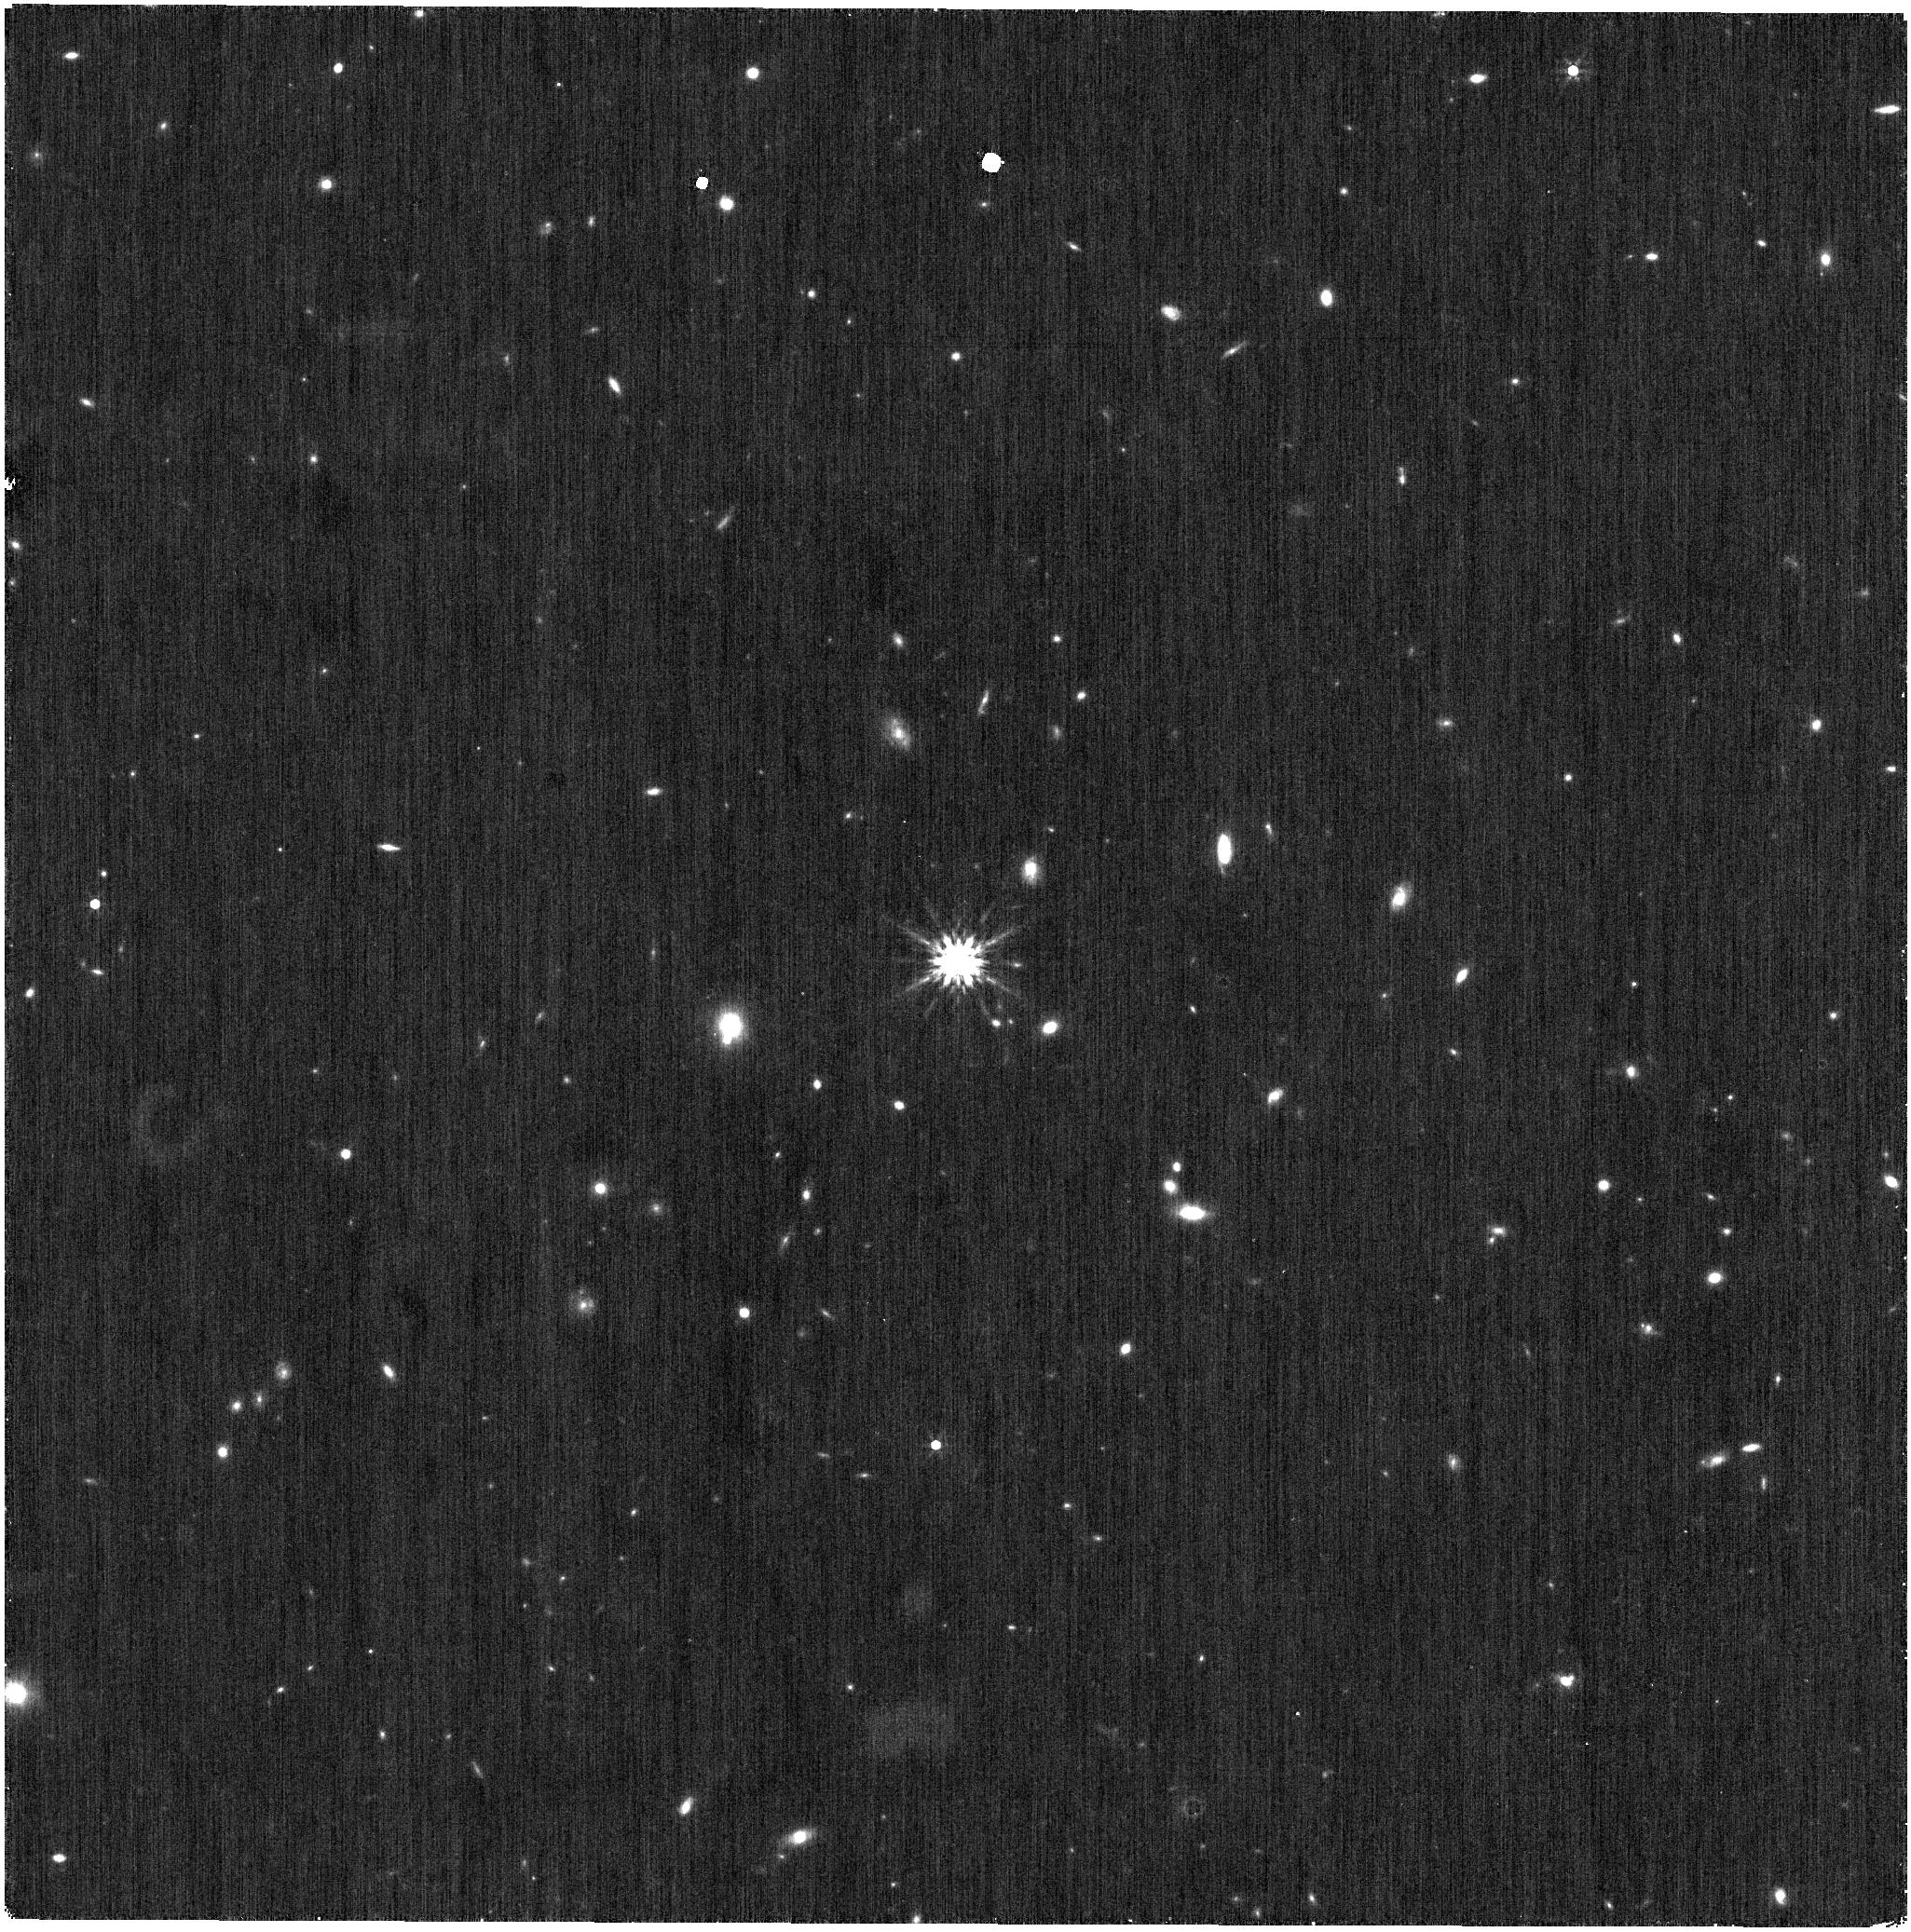
Target: CL-MELOTTE-111-AV-1898. Instrument: NIRISS. Filter: F444W. Exposure: 7 min. Observation ID: jw04470-o001_t001_niriss_clearp-f444w

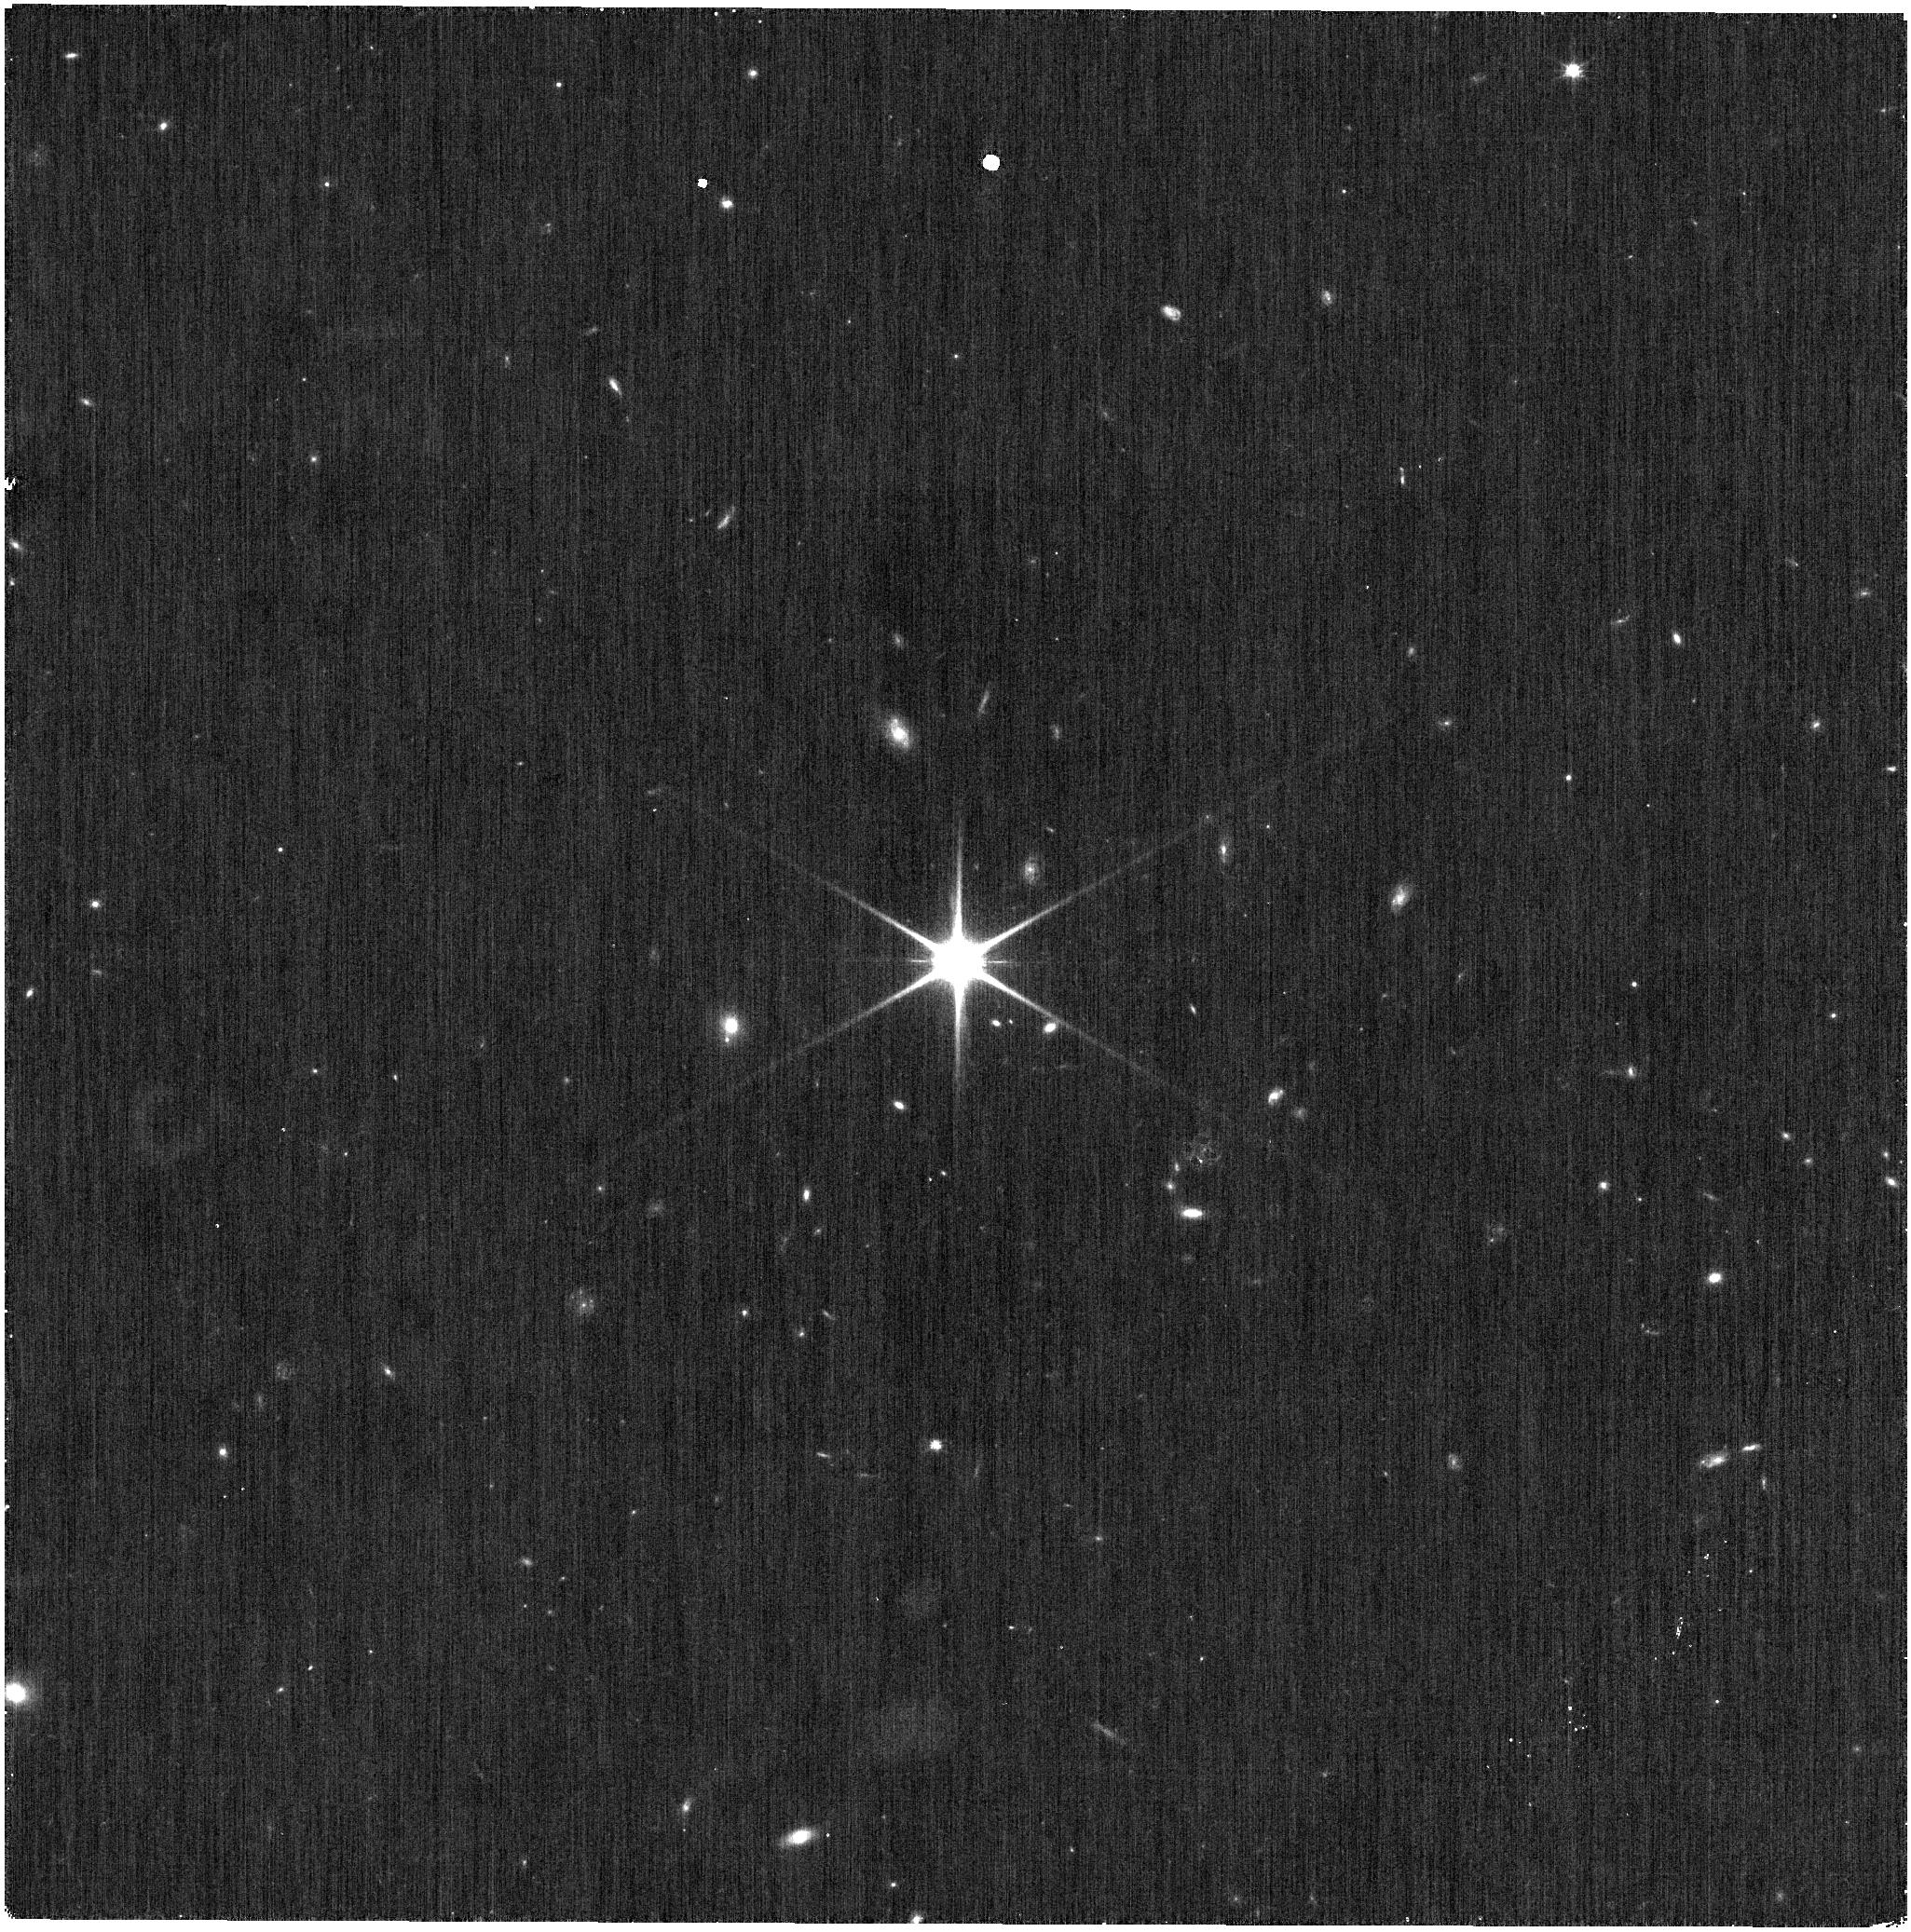
Target: CL-MELOTTE-111-AV-1898. Instrument: NIRISS. Filter: CLEAR+F115W. Exposure: 4 min. Observation ID: jw04470-o001_t001_niriss_clear-f115w

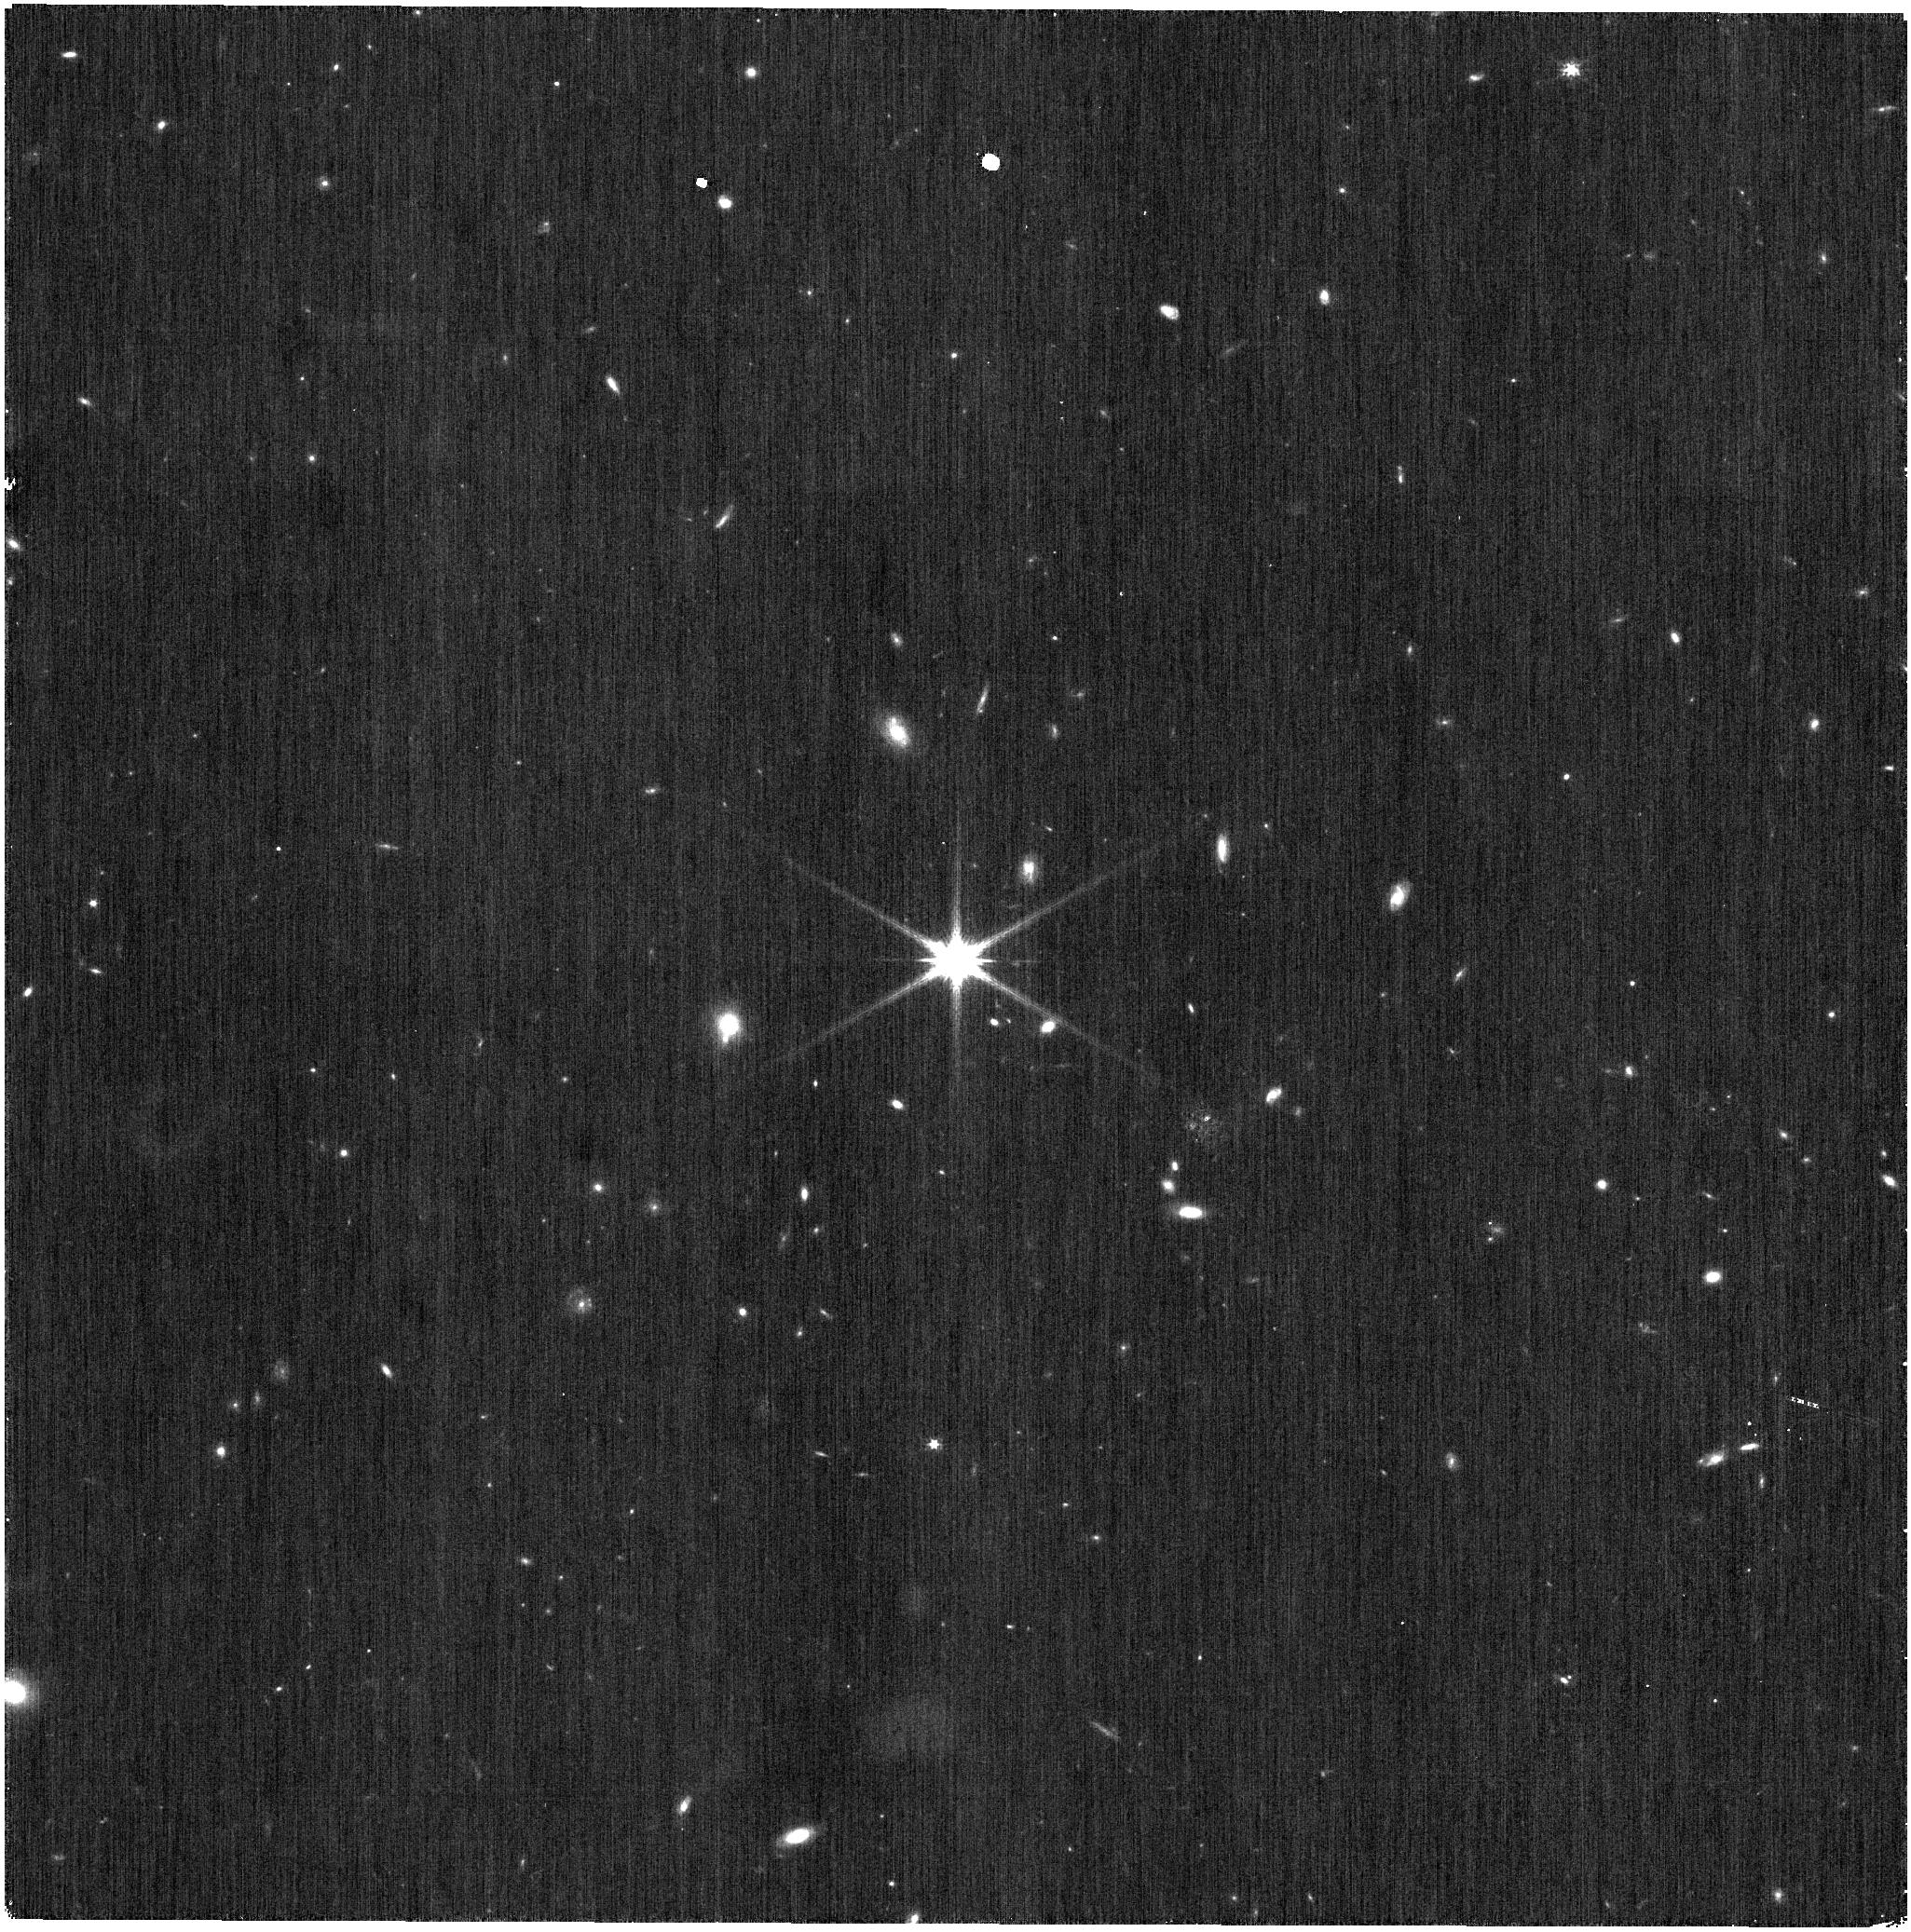
Target: CL-MELOTTE-111-AV-1898. Instrument: NIRISS. Filter: CLEAR+F200W. Exposure: 4 min. Observation ID: jw04470-o001_t001_niriss_clear-f200w

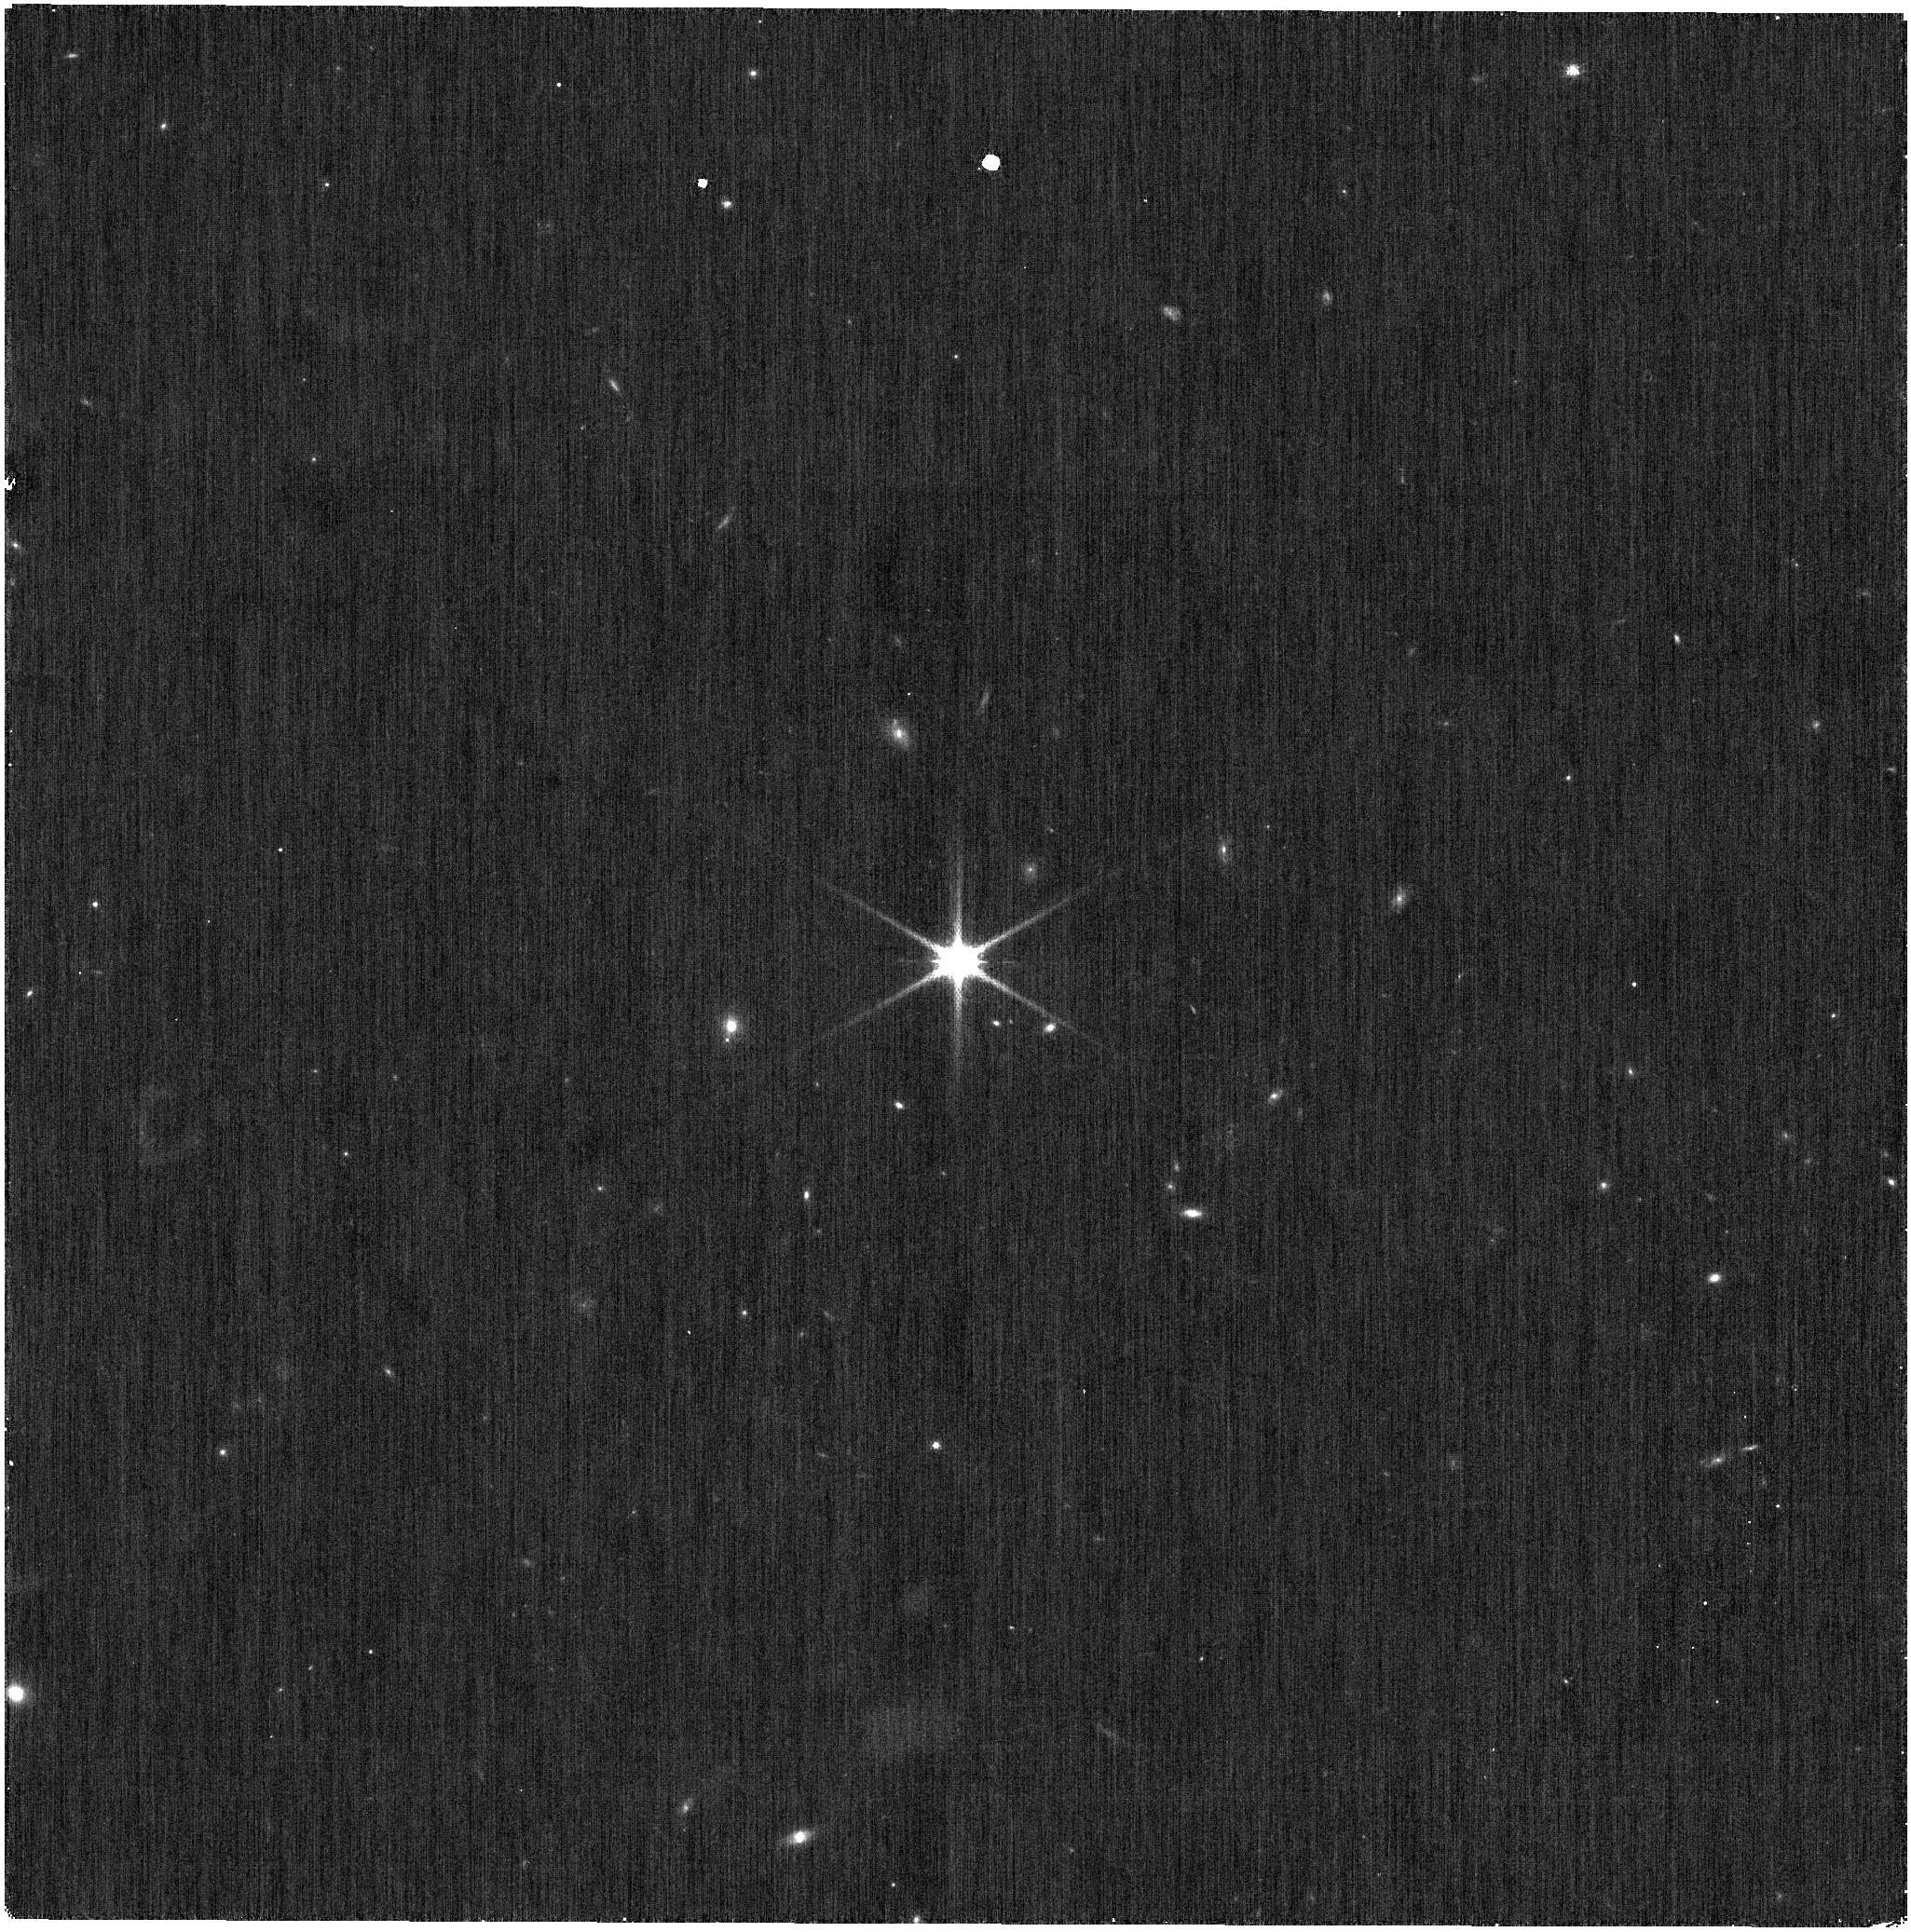
Target: CL-MELOTTE-111-AV-1898. Instrument: NIRISS. Filter: CLEAR+F140M. Exposure: 4 min. Observation ID: jw04470-o001_t001_niriss_clear-f140m

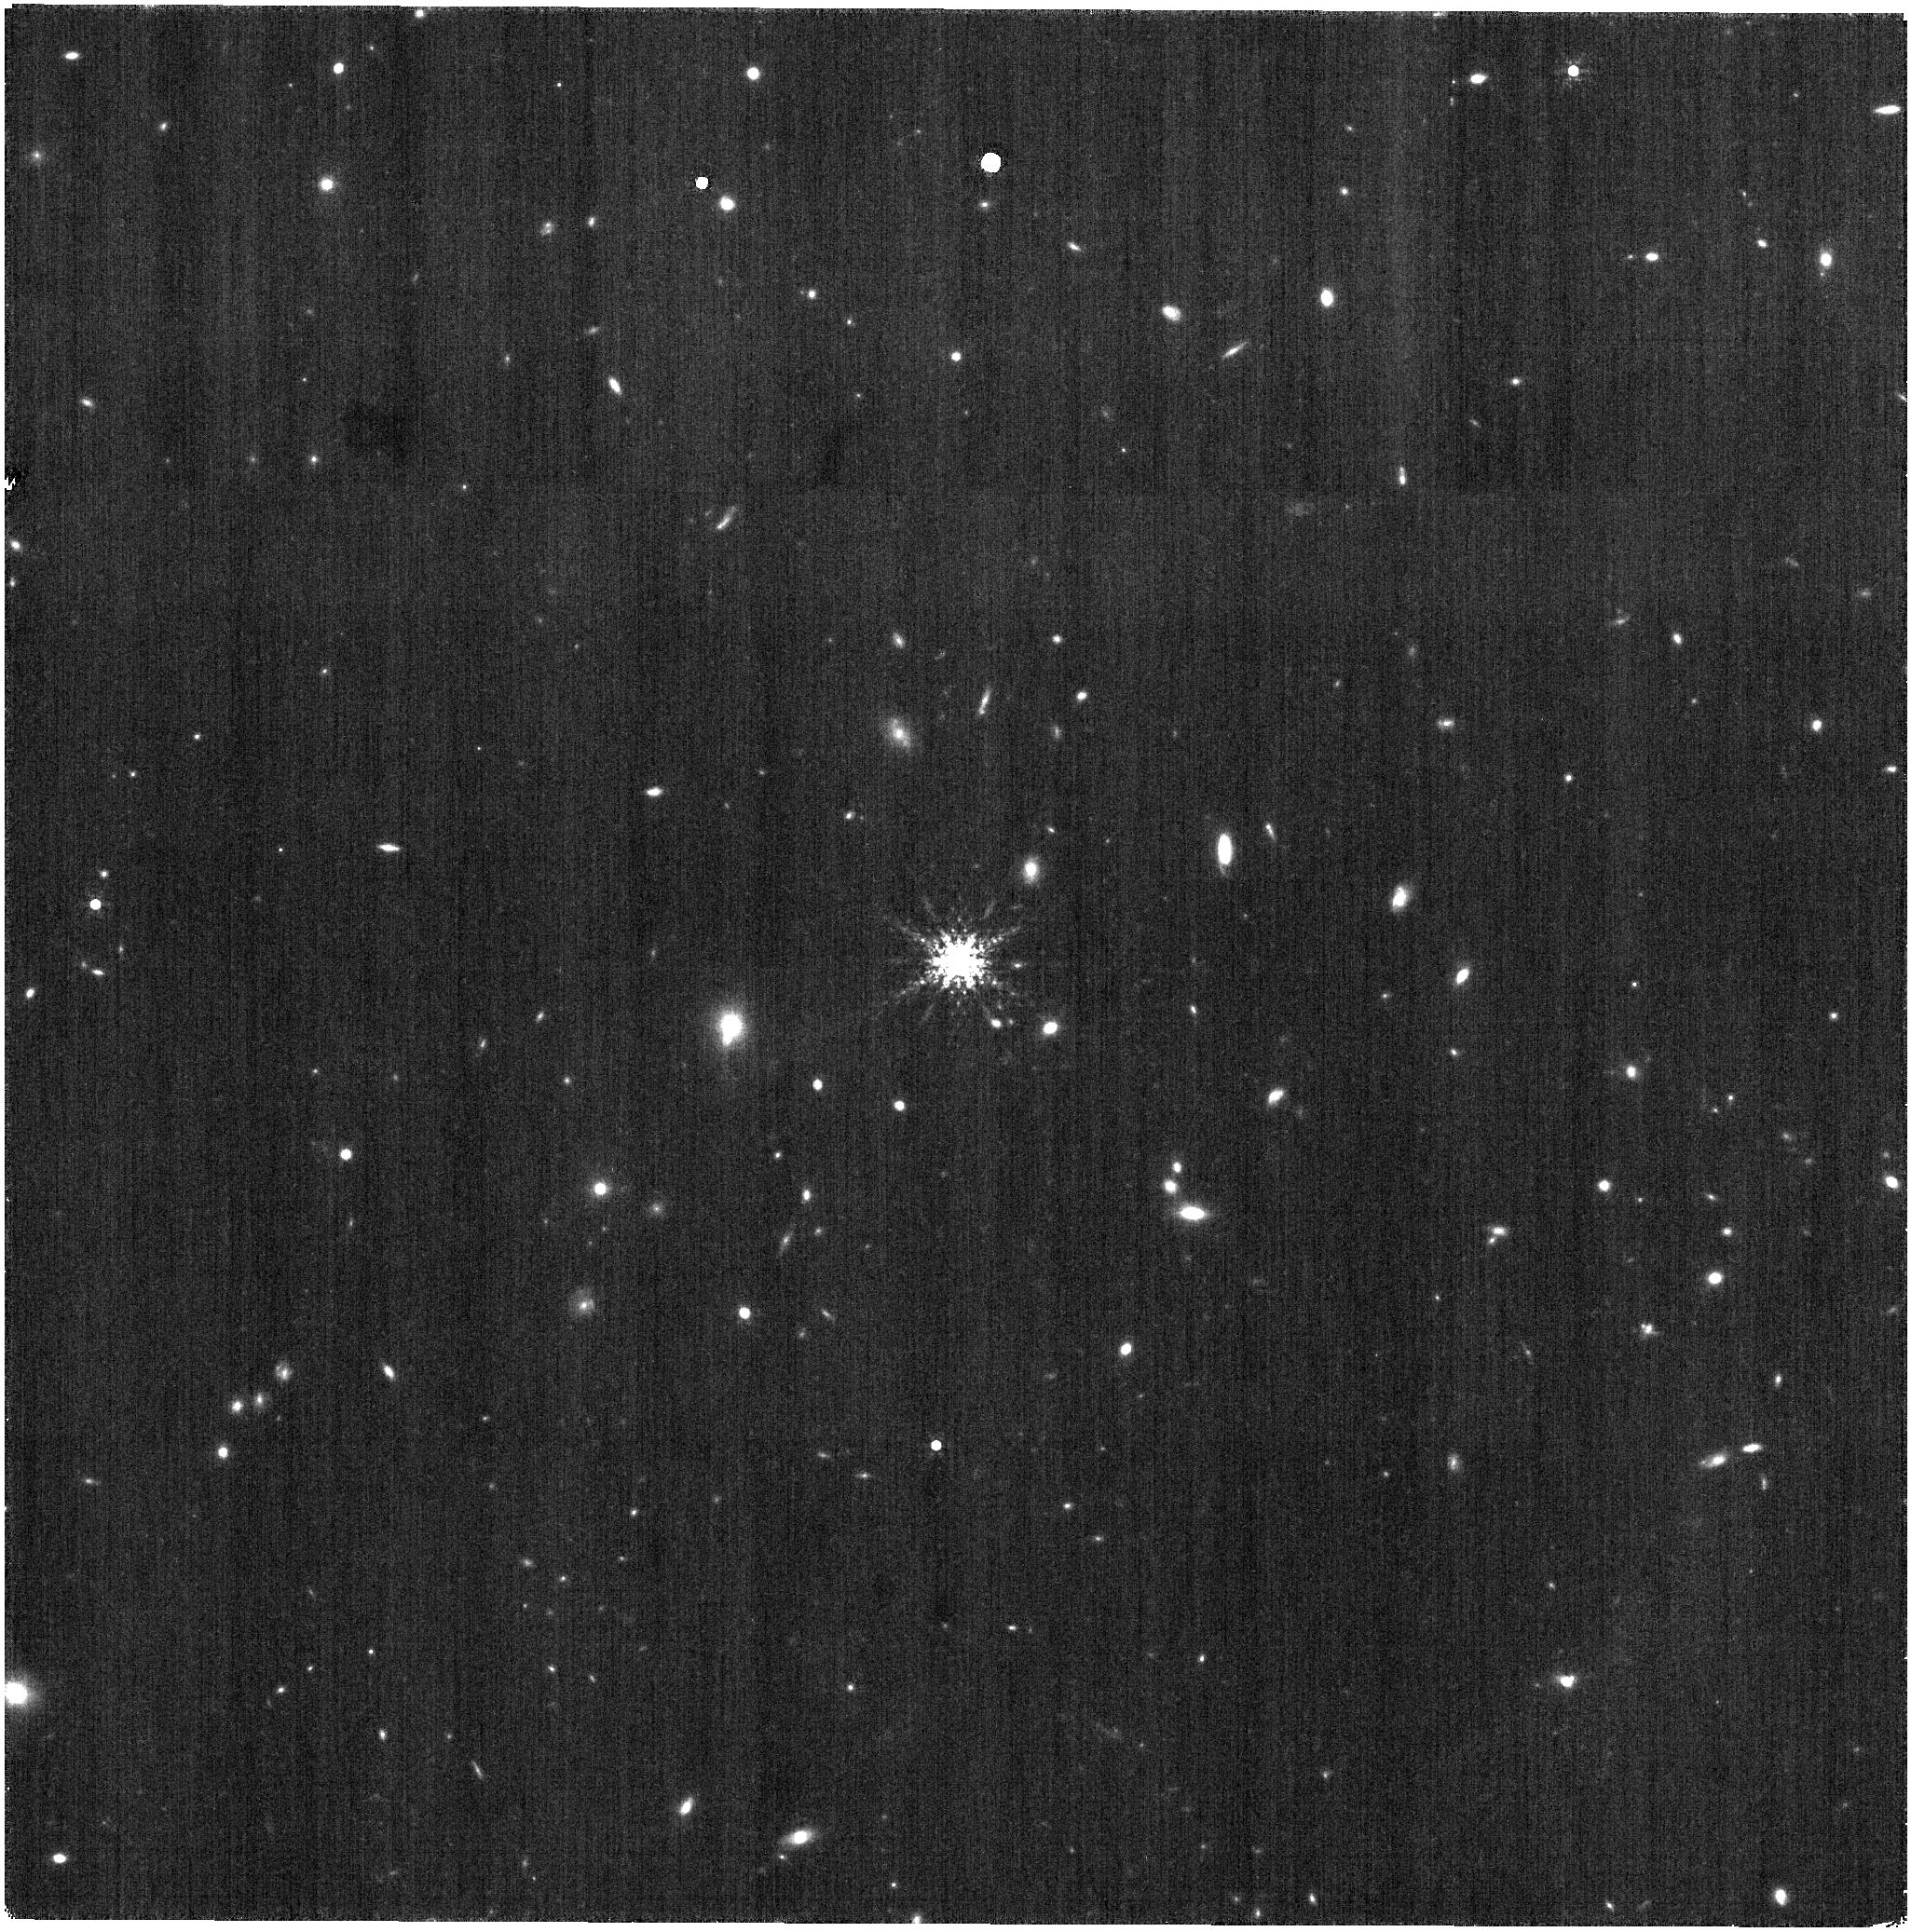
Target: CL-MELOTTE-111-AV-1898. Instrument: NIRISS. Filter: F480M. Exposure: 11 min. Observation ID: jw04470-o001_t001_niriss_clearp-f480m

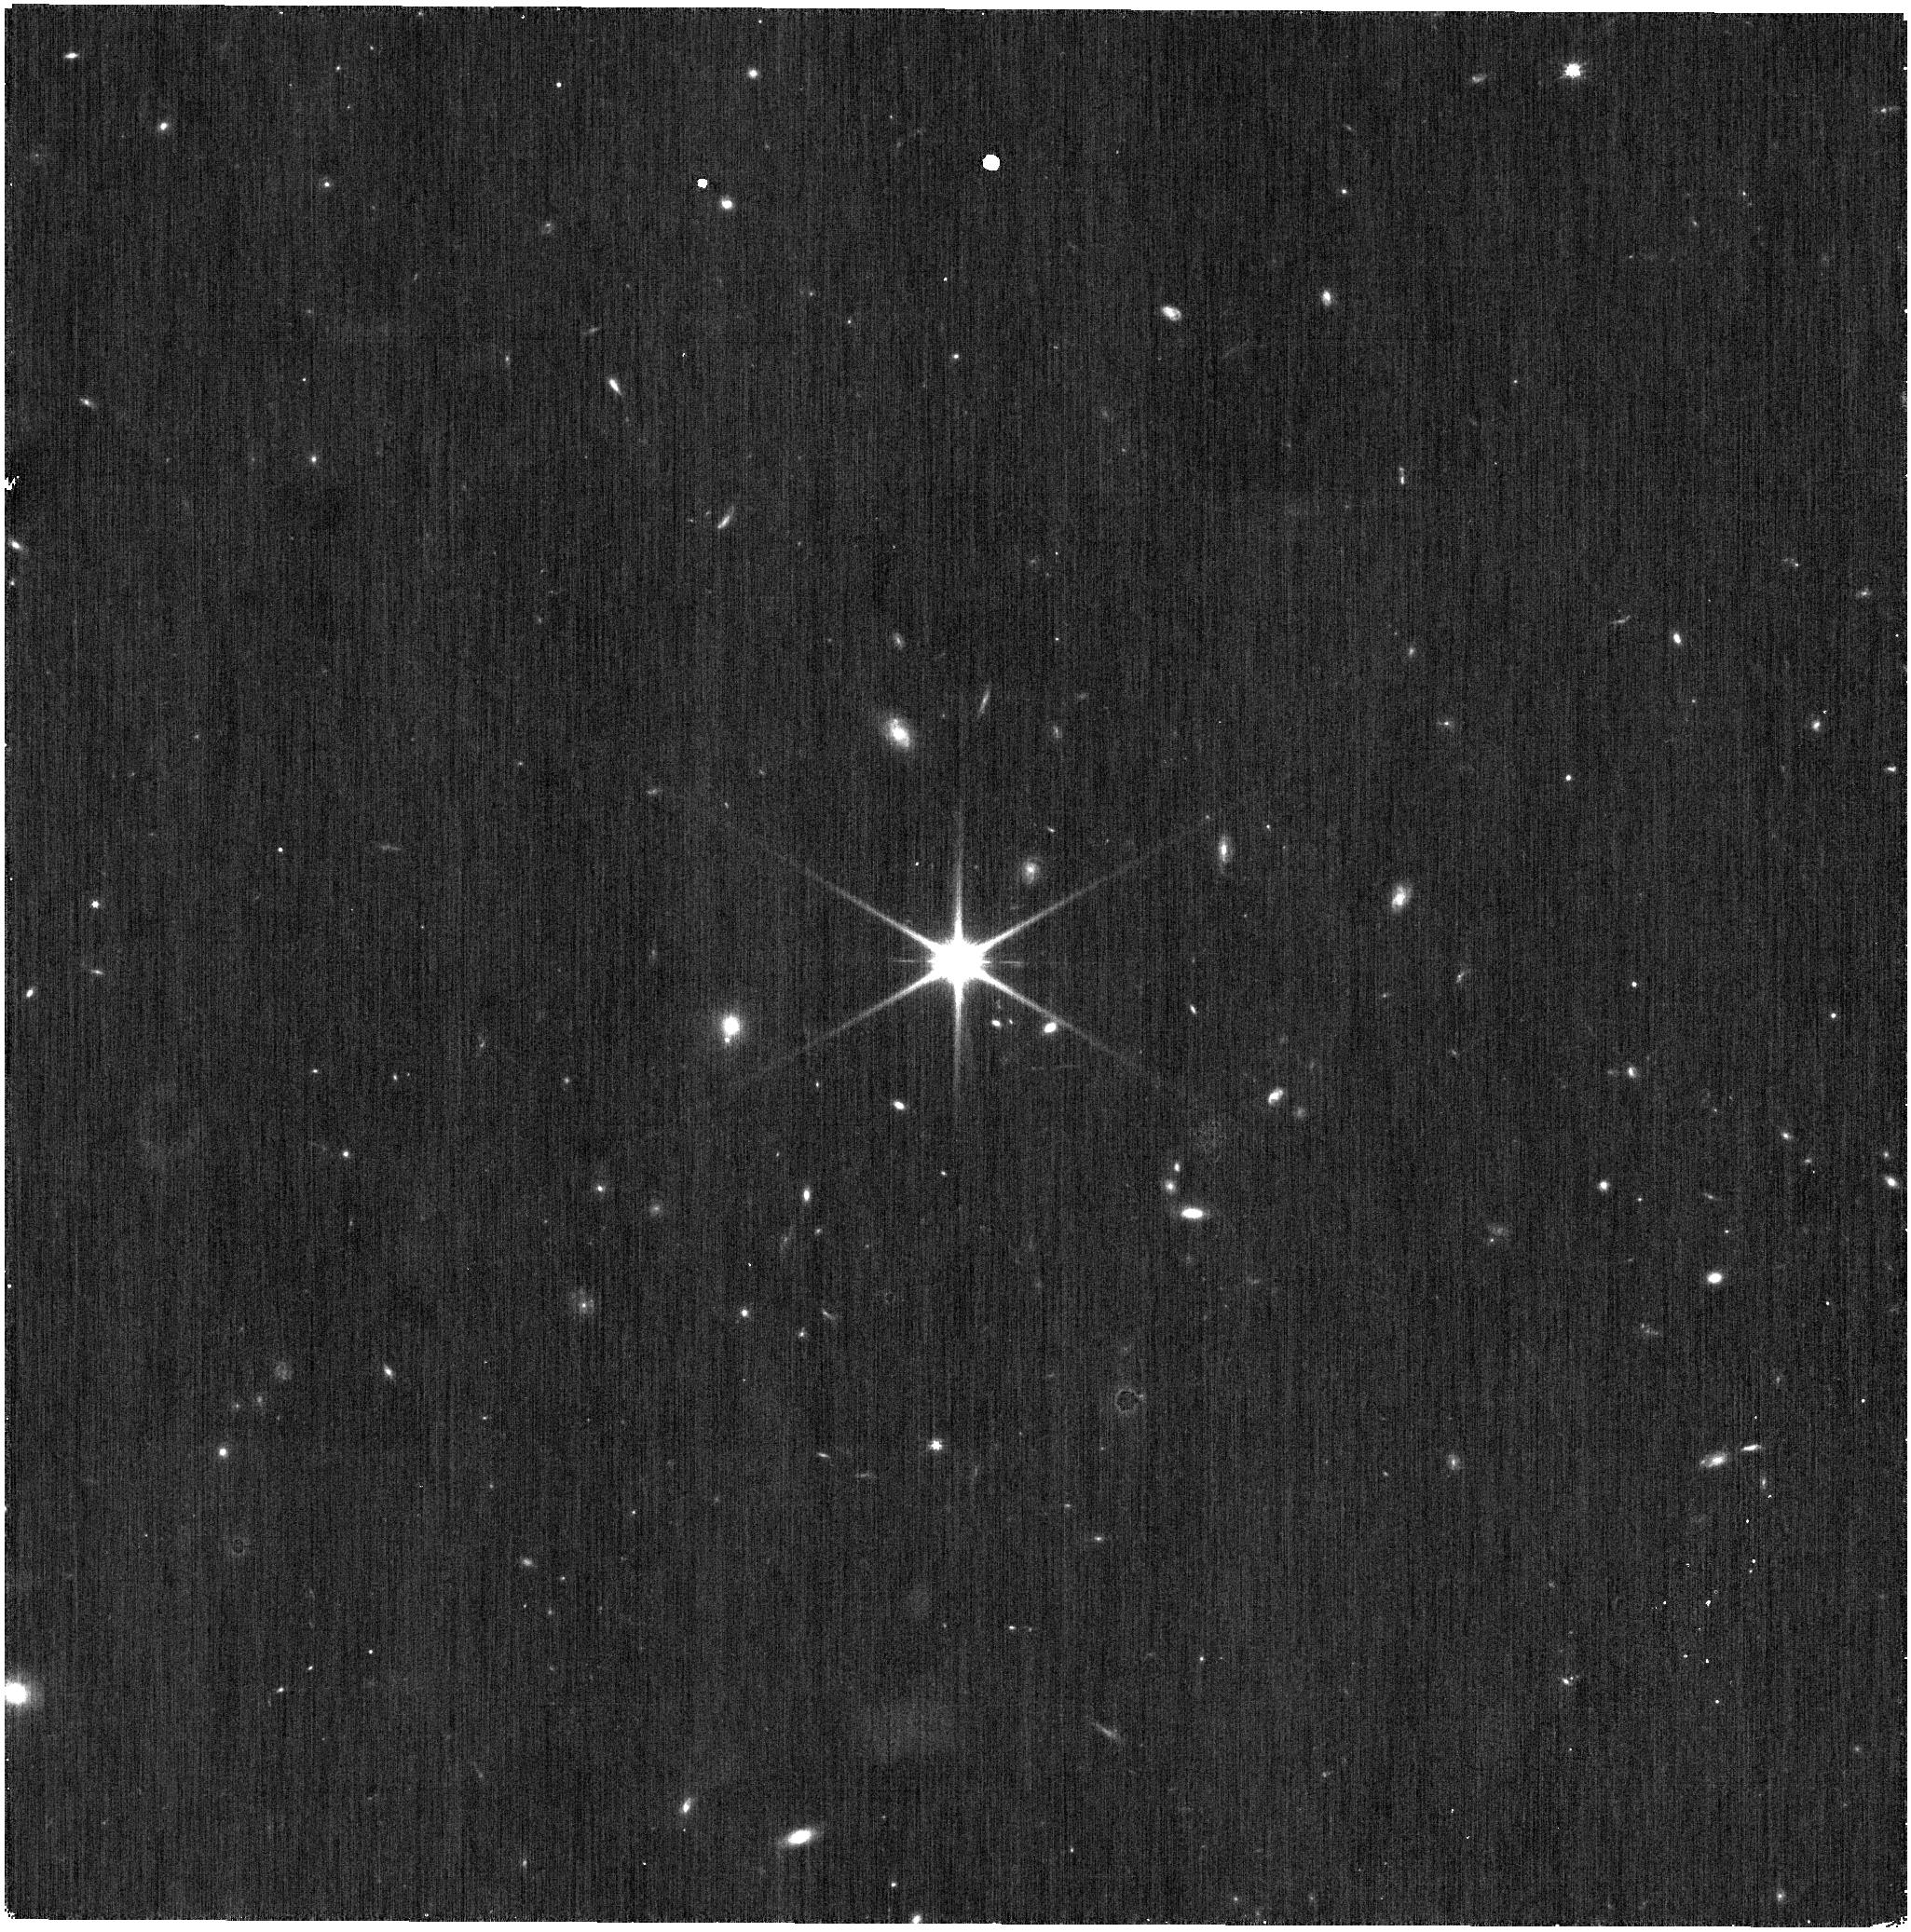
Target: CL-MELOTTE-111-AV-1898. Instrument: NIRISS. Filter: CLEAR+F150W. Exposure: 4 min. Observation ID: jw04470-o001_t001_niriss_clear-f150w

NIRISS Deep Imaging PSFs (PI: Volk, Kevin)

We request time to make deep imaging PSF observations of a bright, isolated star to measure the faint PSF wings. The purpose of the observations is to provide template PSFs for bright, saturated stars to allow profile fitting photometry using only the PSF wings. Such measurements have been valuable for the Spitzer Space Telescope, and in the NIRISS case are needed because most of the stars seen in imaging mode that are in existing photometric catalougues (2MASS or WISE, for example) are saturated even in short NIRISS exposures. This calibration program may change in response to system developments and the final Cycle 2 science program.